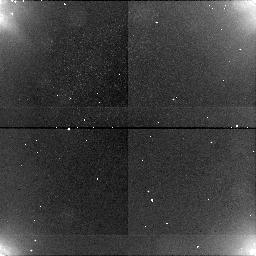
Target: CHARON-OLG180
Instrument: NICMOS/NIC1
Filter: BLANK
Exposure: 13 min
Observation ID: n4jf02020

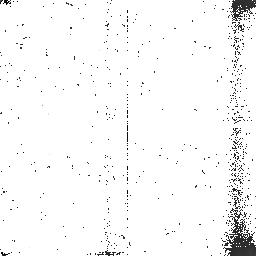
Target: CHARON-OLG360
Instrument: NICMOS/NIC2
Filter: BLANK
Exposure: 13 min
Observation ID: n4jf01030

Spectrophotometry and Imaging of Pluto and Charon (PI: Terrile, Richard J)

Detailed spectra of the individual members of the Pluto-Charon system are not known. Different surface compositions are suggested by some evidence obtained when the two were undergoing mutual eclipses. Grism spectrophotometry will provide a direct comparison of the surface materials of each member of the double planet. Dispersion should be approximately normal to a line joining Pluto and Charon, and observations should be made in four separate orbital positions in order to differentiate surface variations on the two objects. Charon's leading (in Charon's orbital direction), trailing, Pluto-facing and non-Pluto-facing hemispheres will be observed.